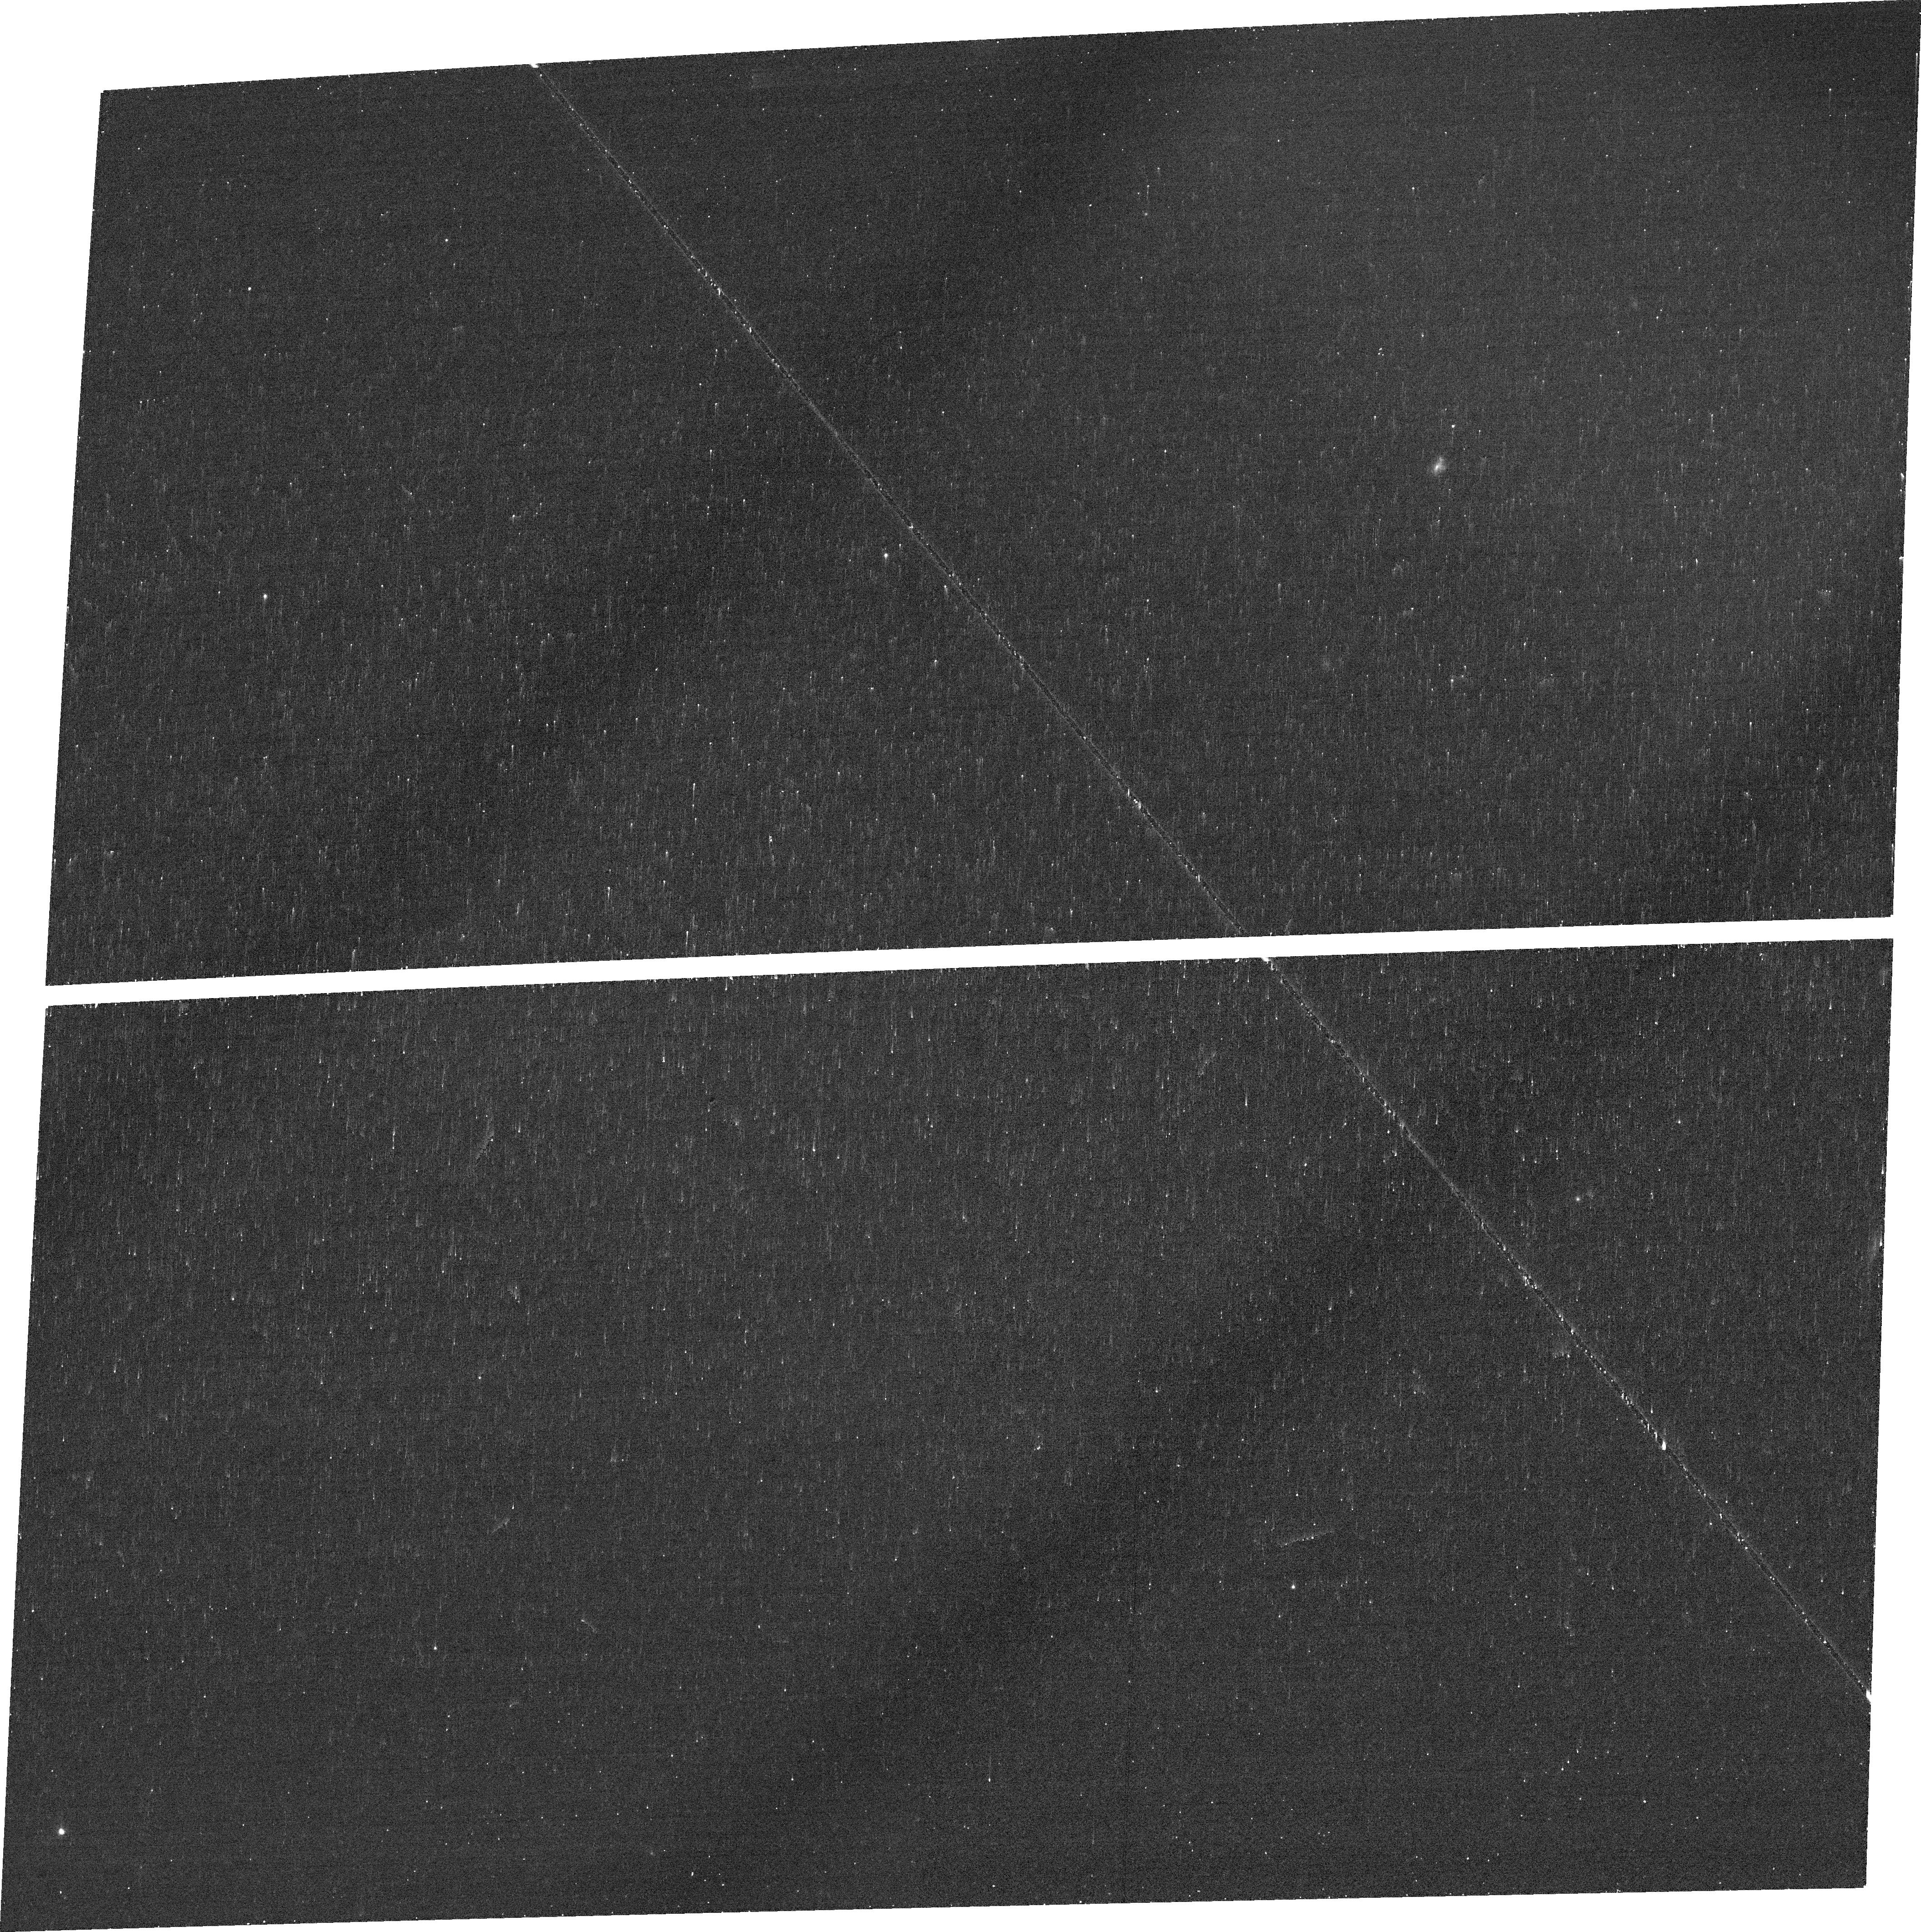
Target: J132937+573315. Instrument: ACS/WFC. Filter: FR656N. Exposure: 11 min. Observation ID: jfqc32010

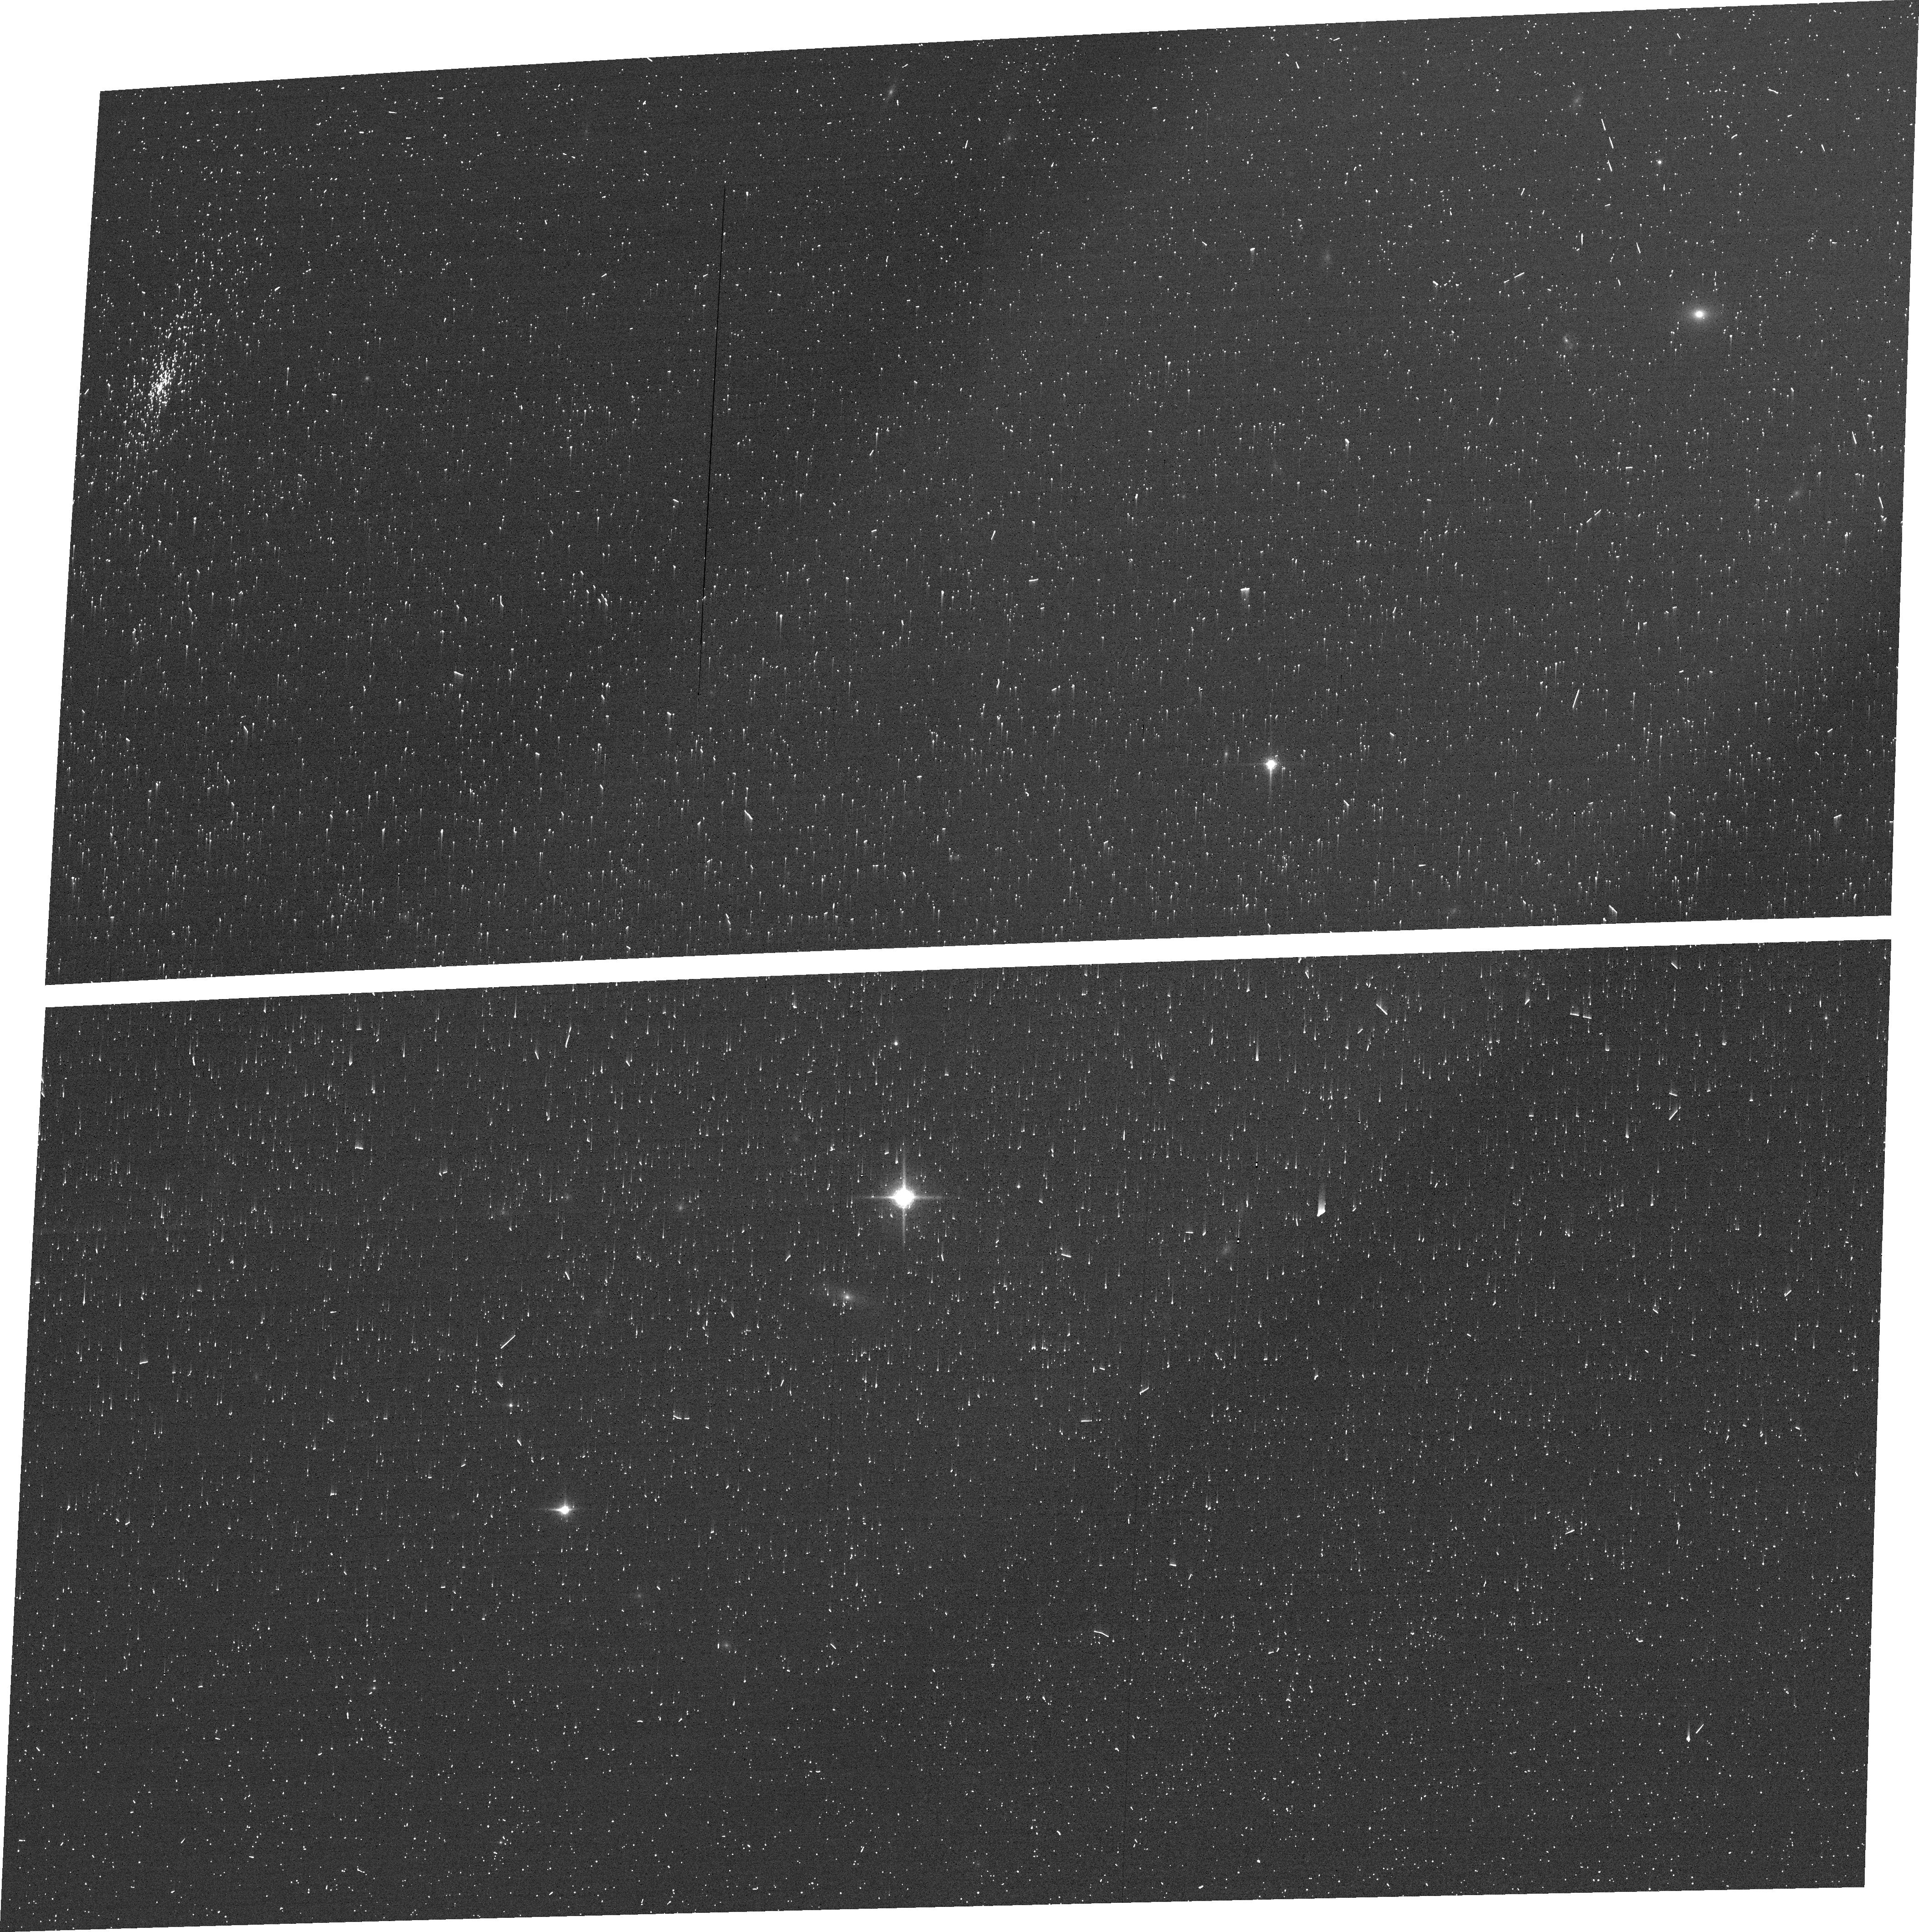
Target: J121915+453930. Instrument: ACS/WFC. Filter: FR853N. Exposure: 6 min. Observation ID: jfqc22020

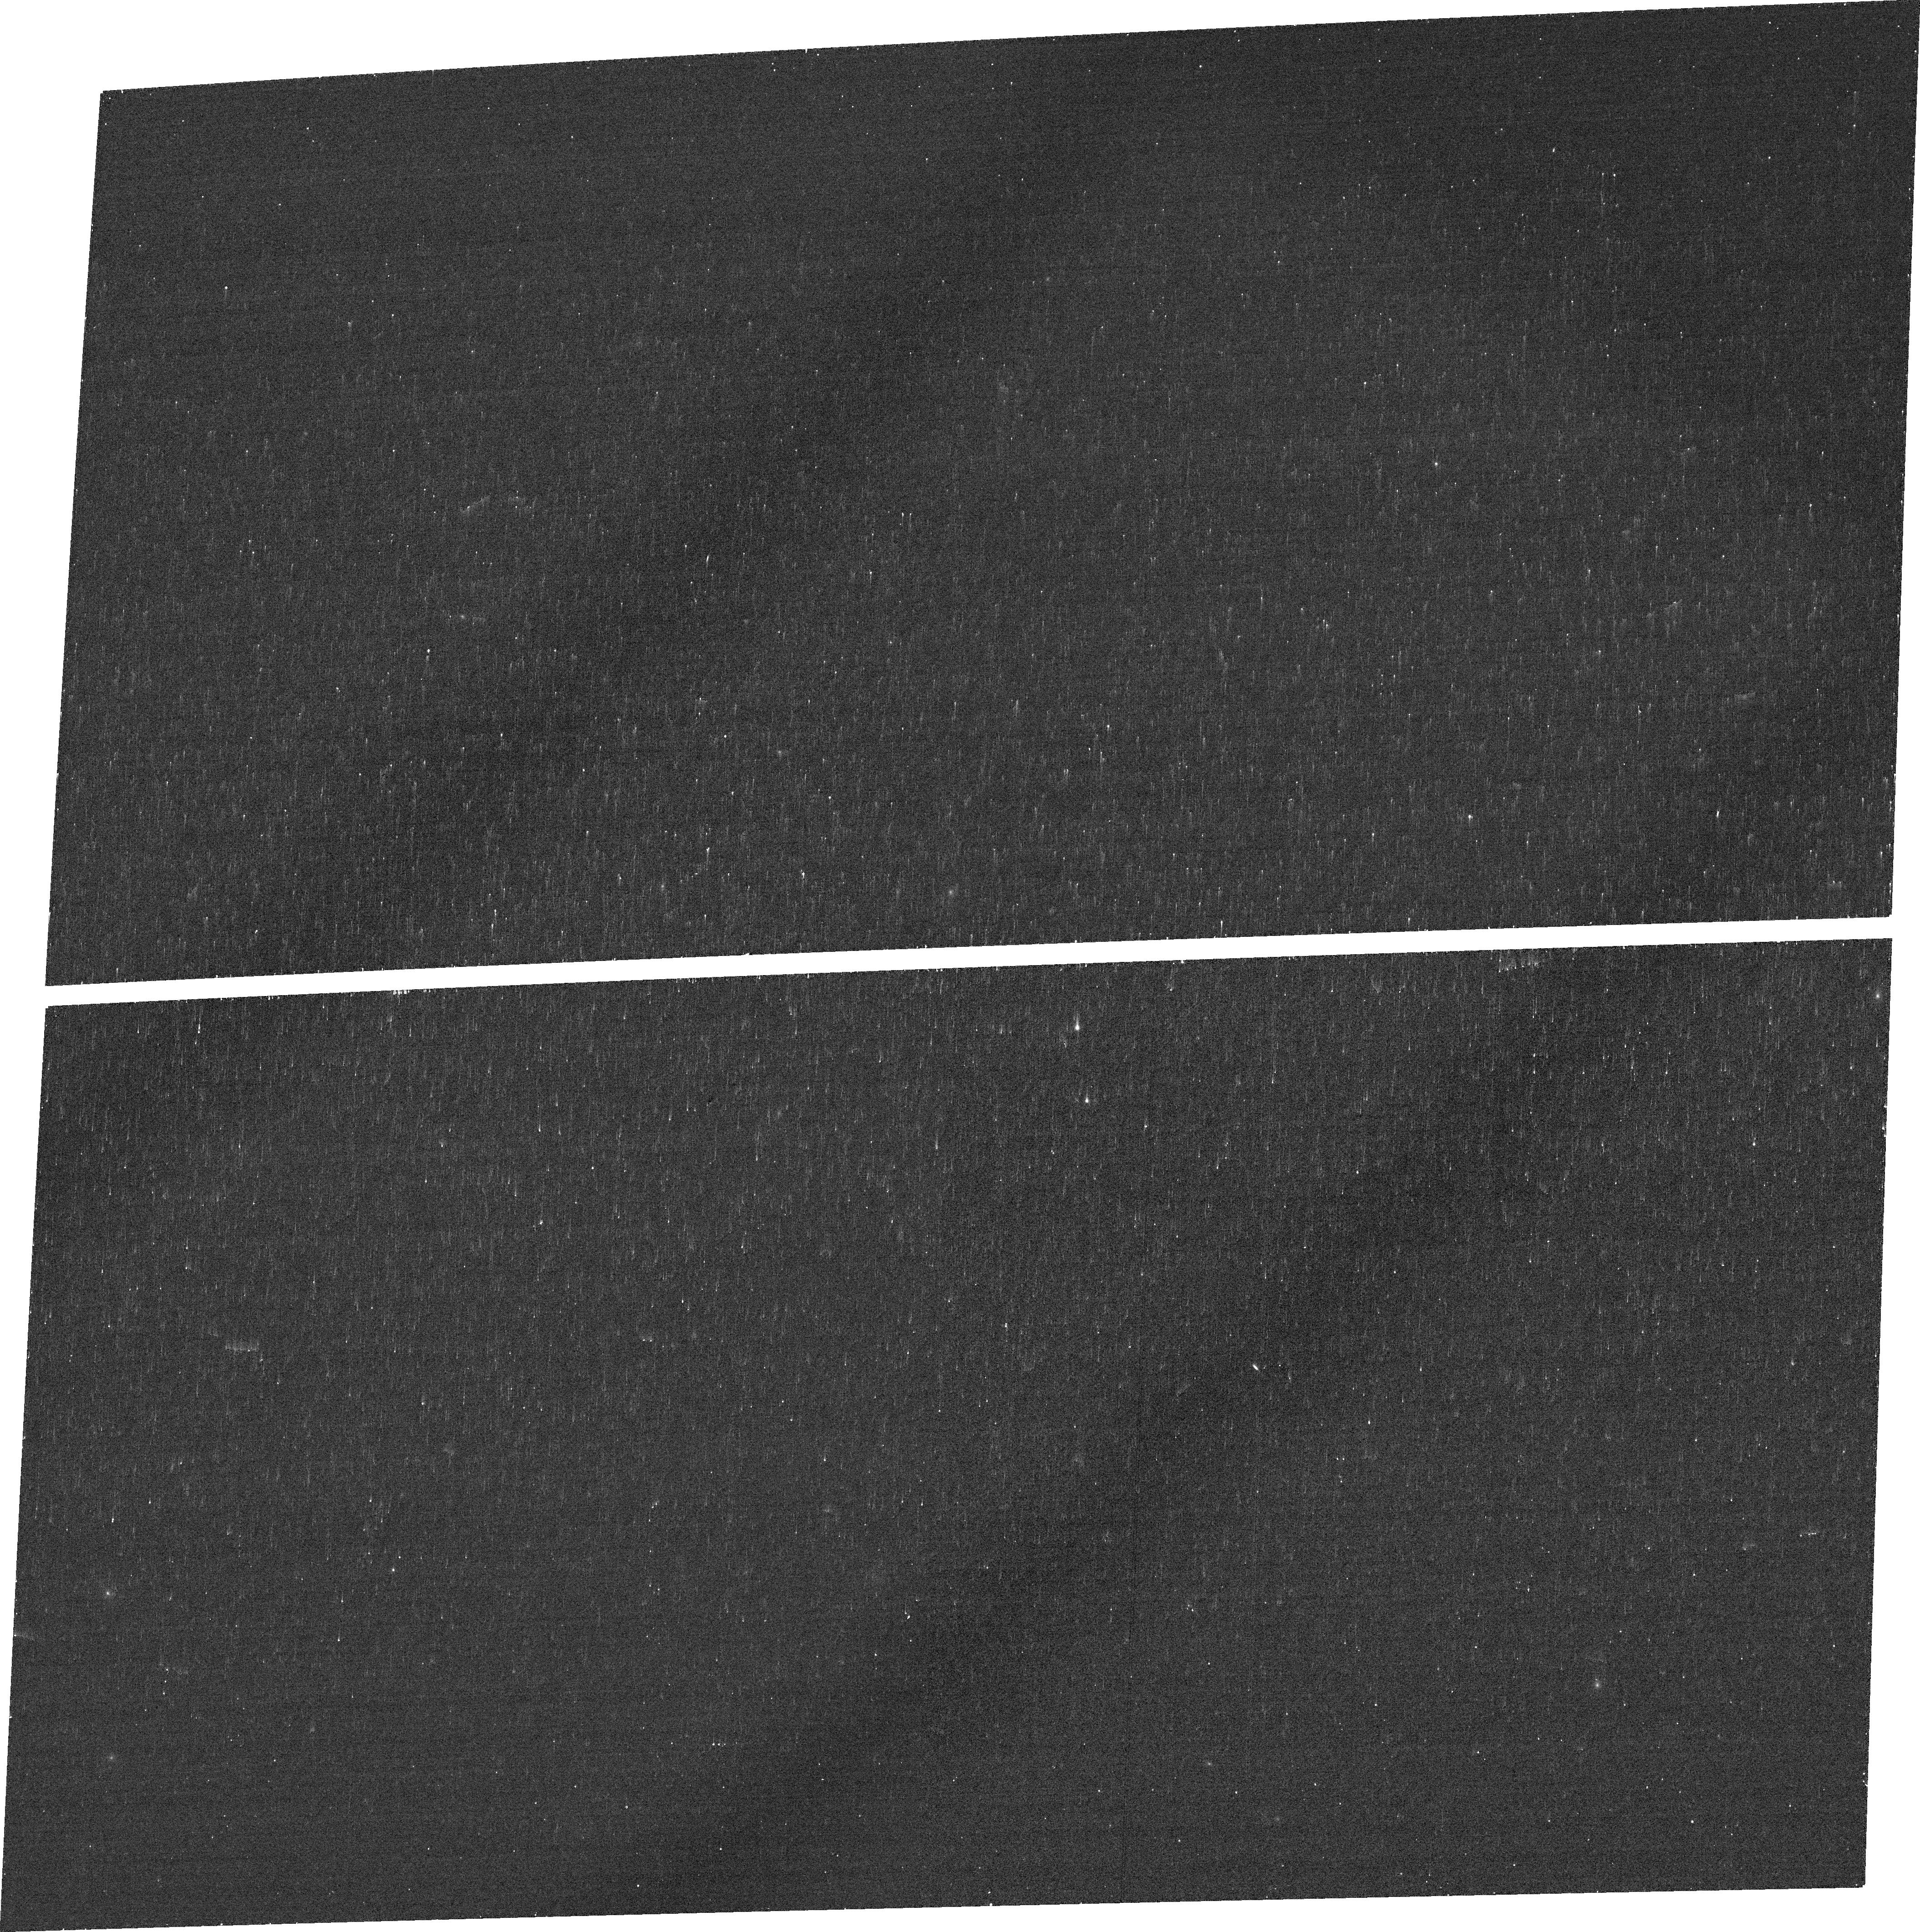
Target: J090918+392925. Instrument: ACS/WFC. Filter: FR656N. Exposure: 10 min. Observation ID: jfqc06010

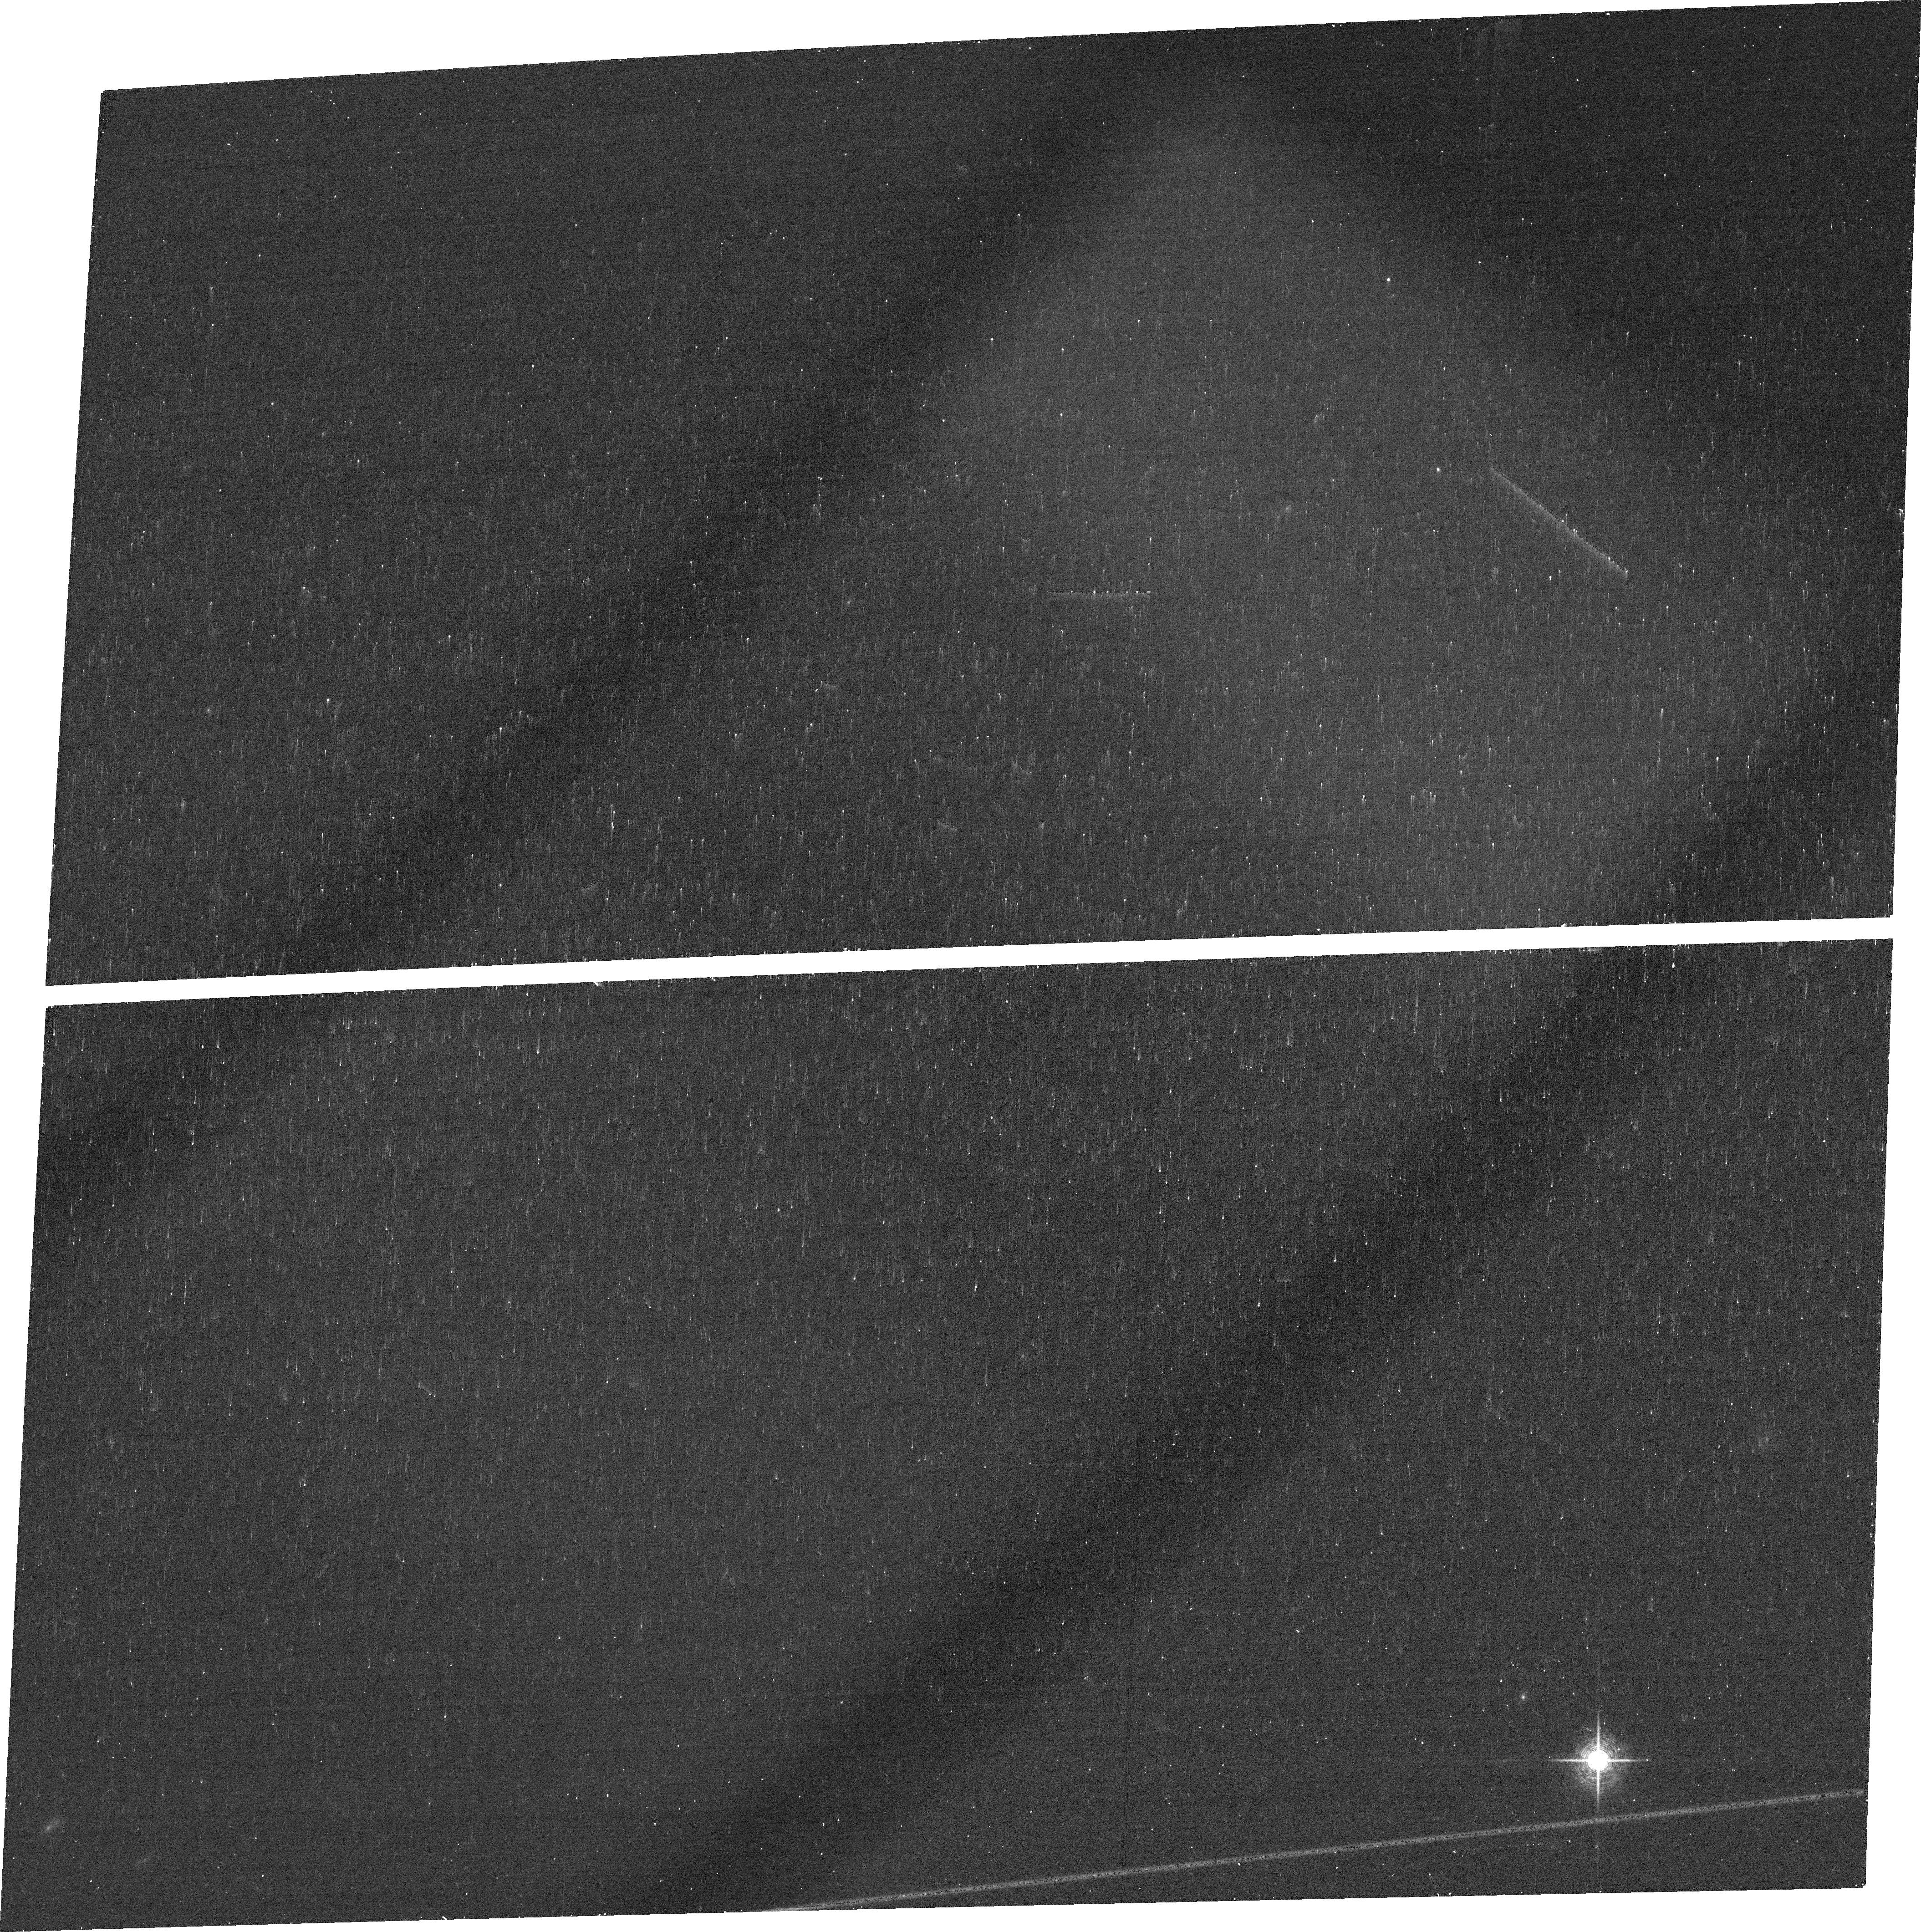
Target: J140333+612115. Instrument: ACS/WFC. Filter: FR656N. Exposure: 11 min. Observation ID: jfqc34010

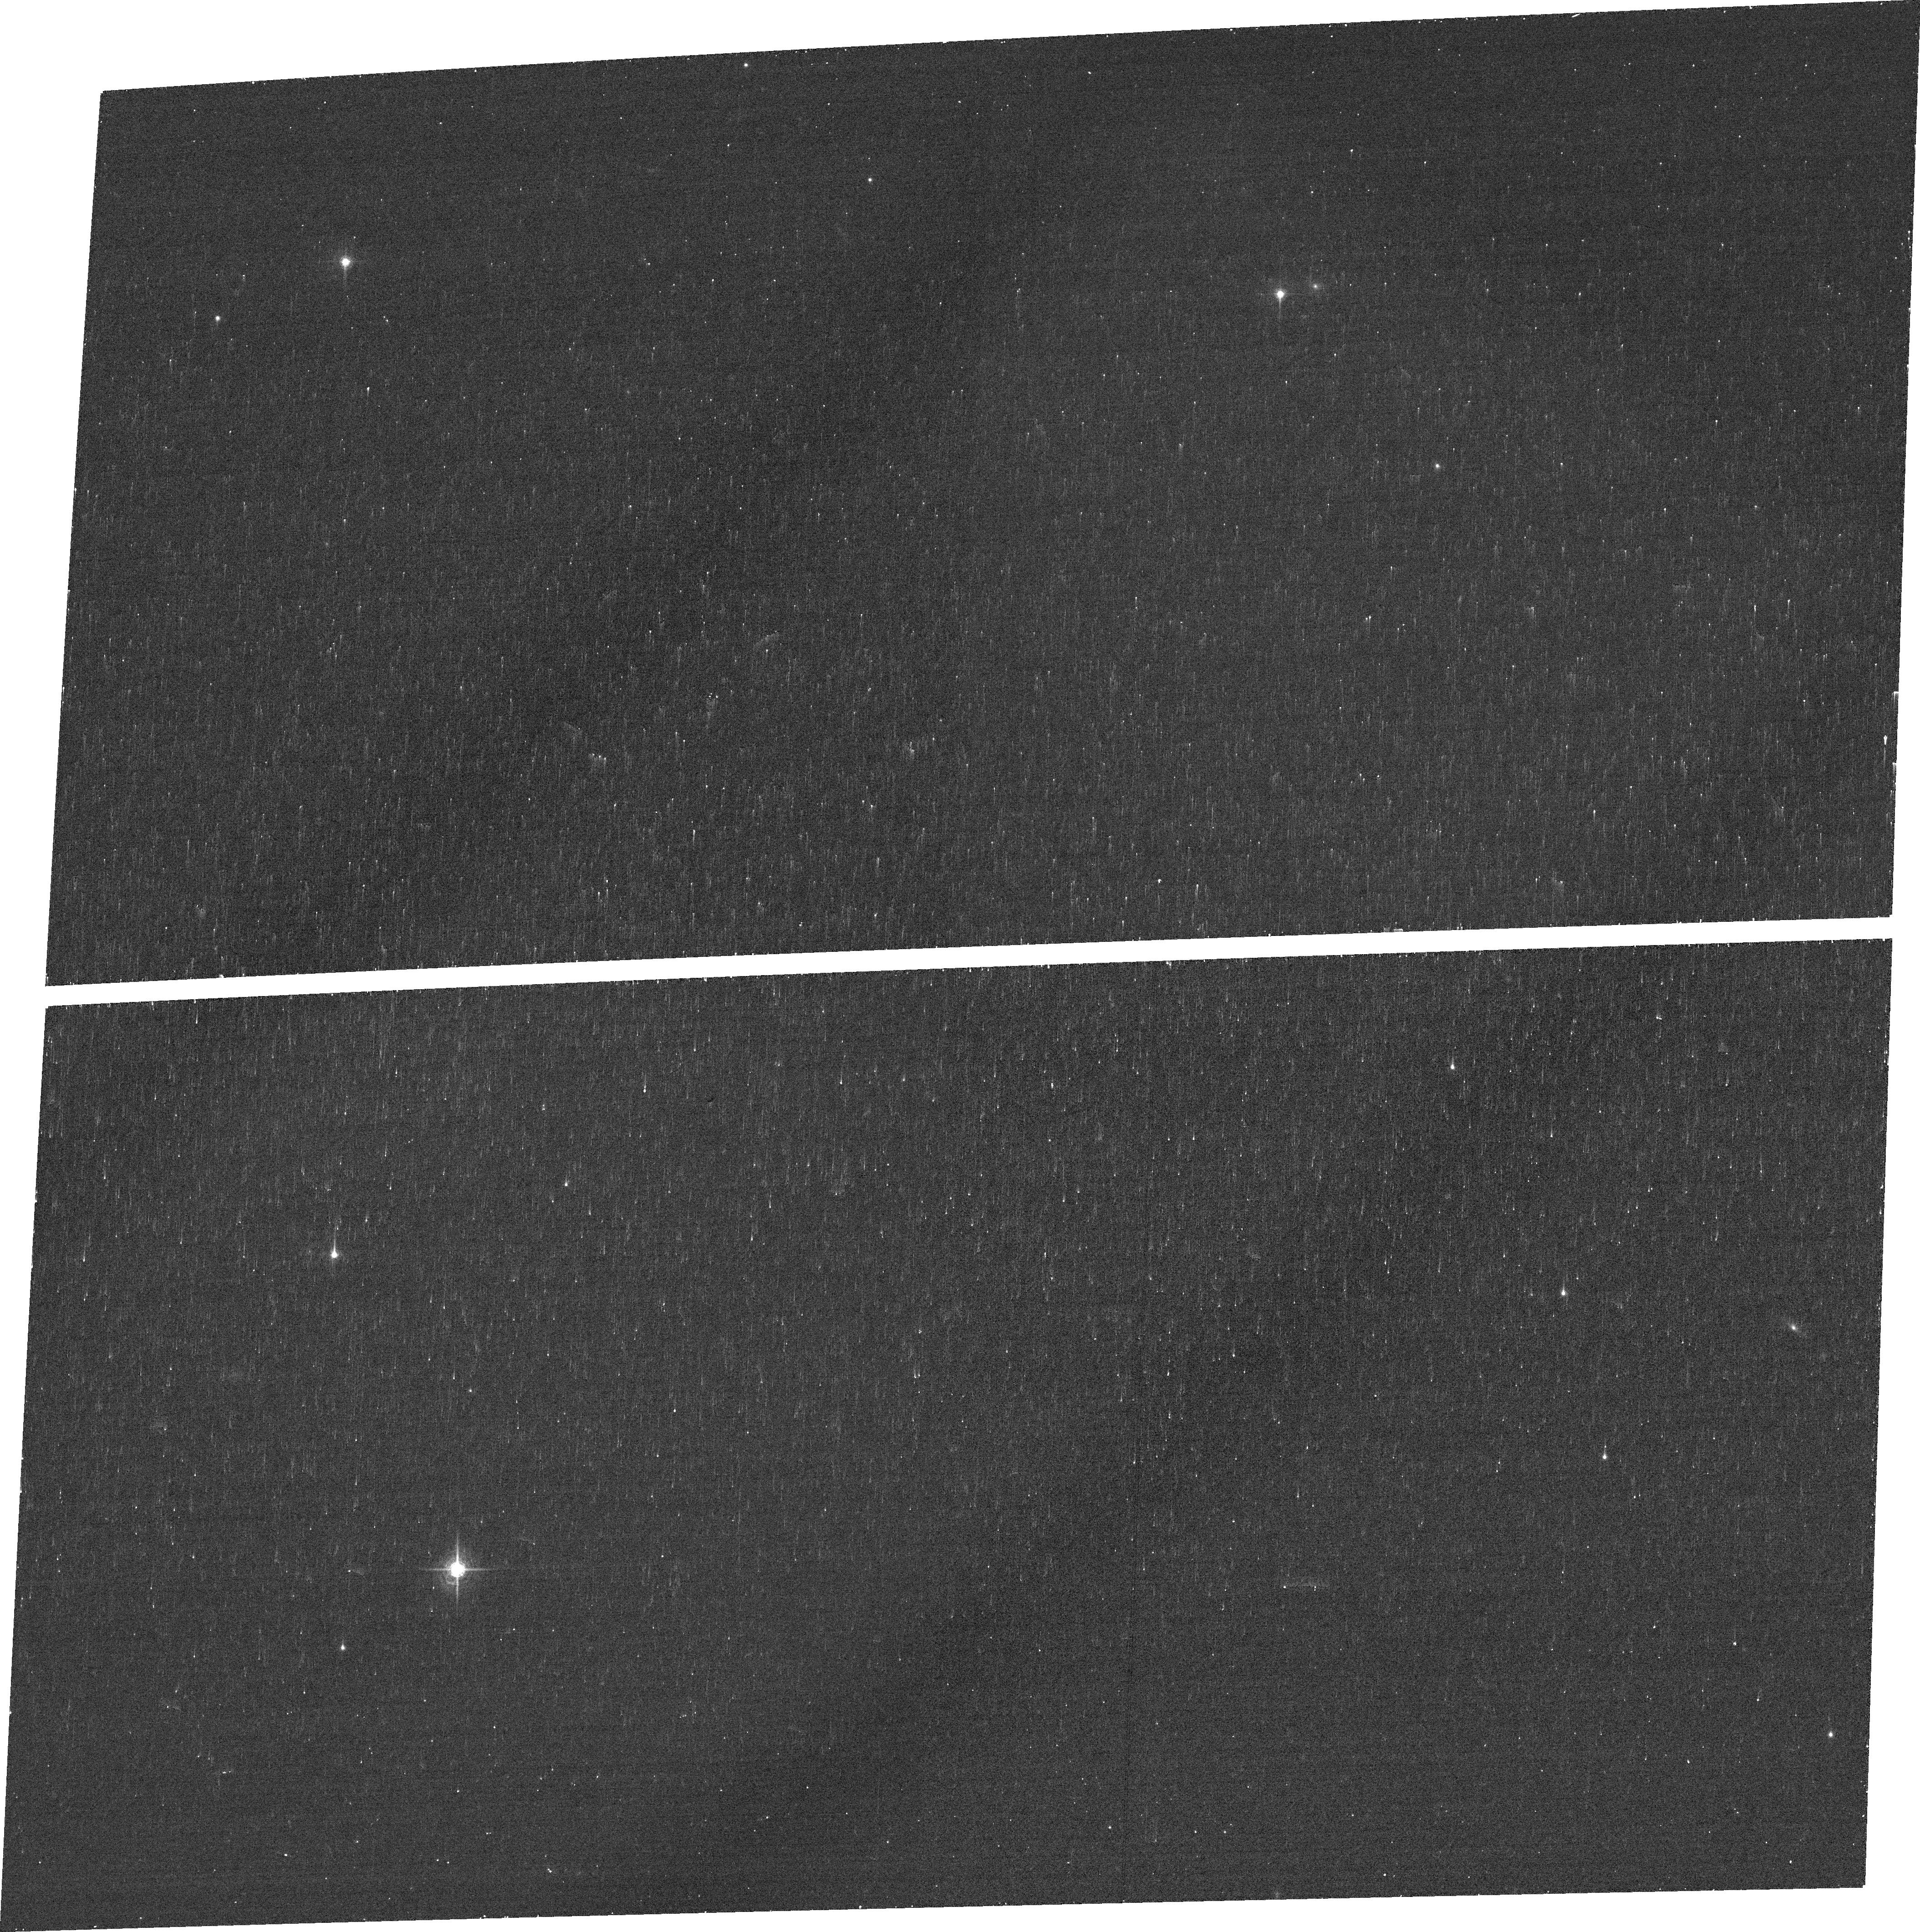
Target: J164607+313054. Instrument: ACS/WFC. Filter: FR656N. Exposure: 10 min. Observation ID: jfqc39010

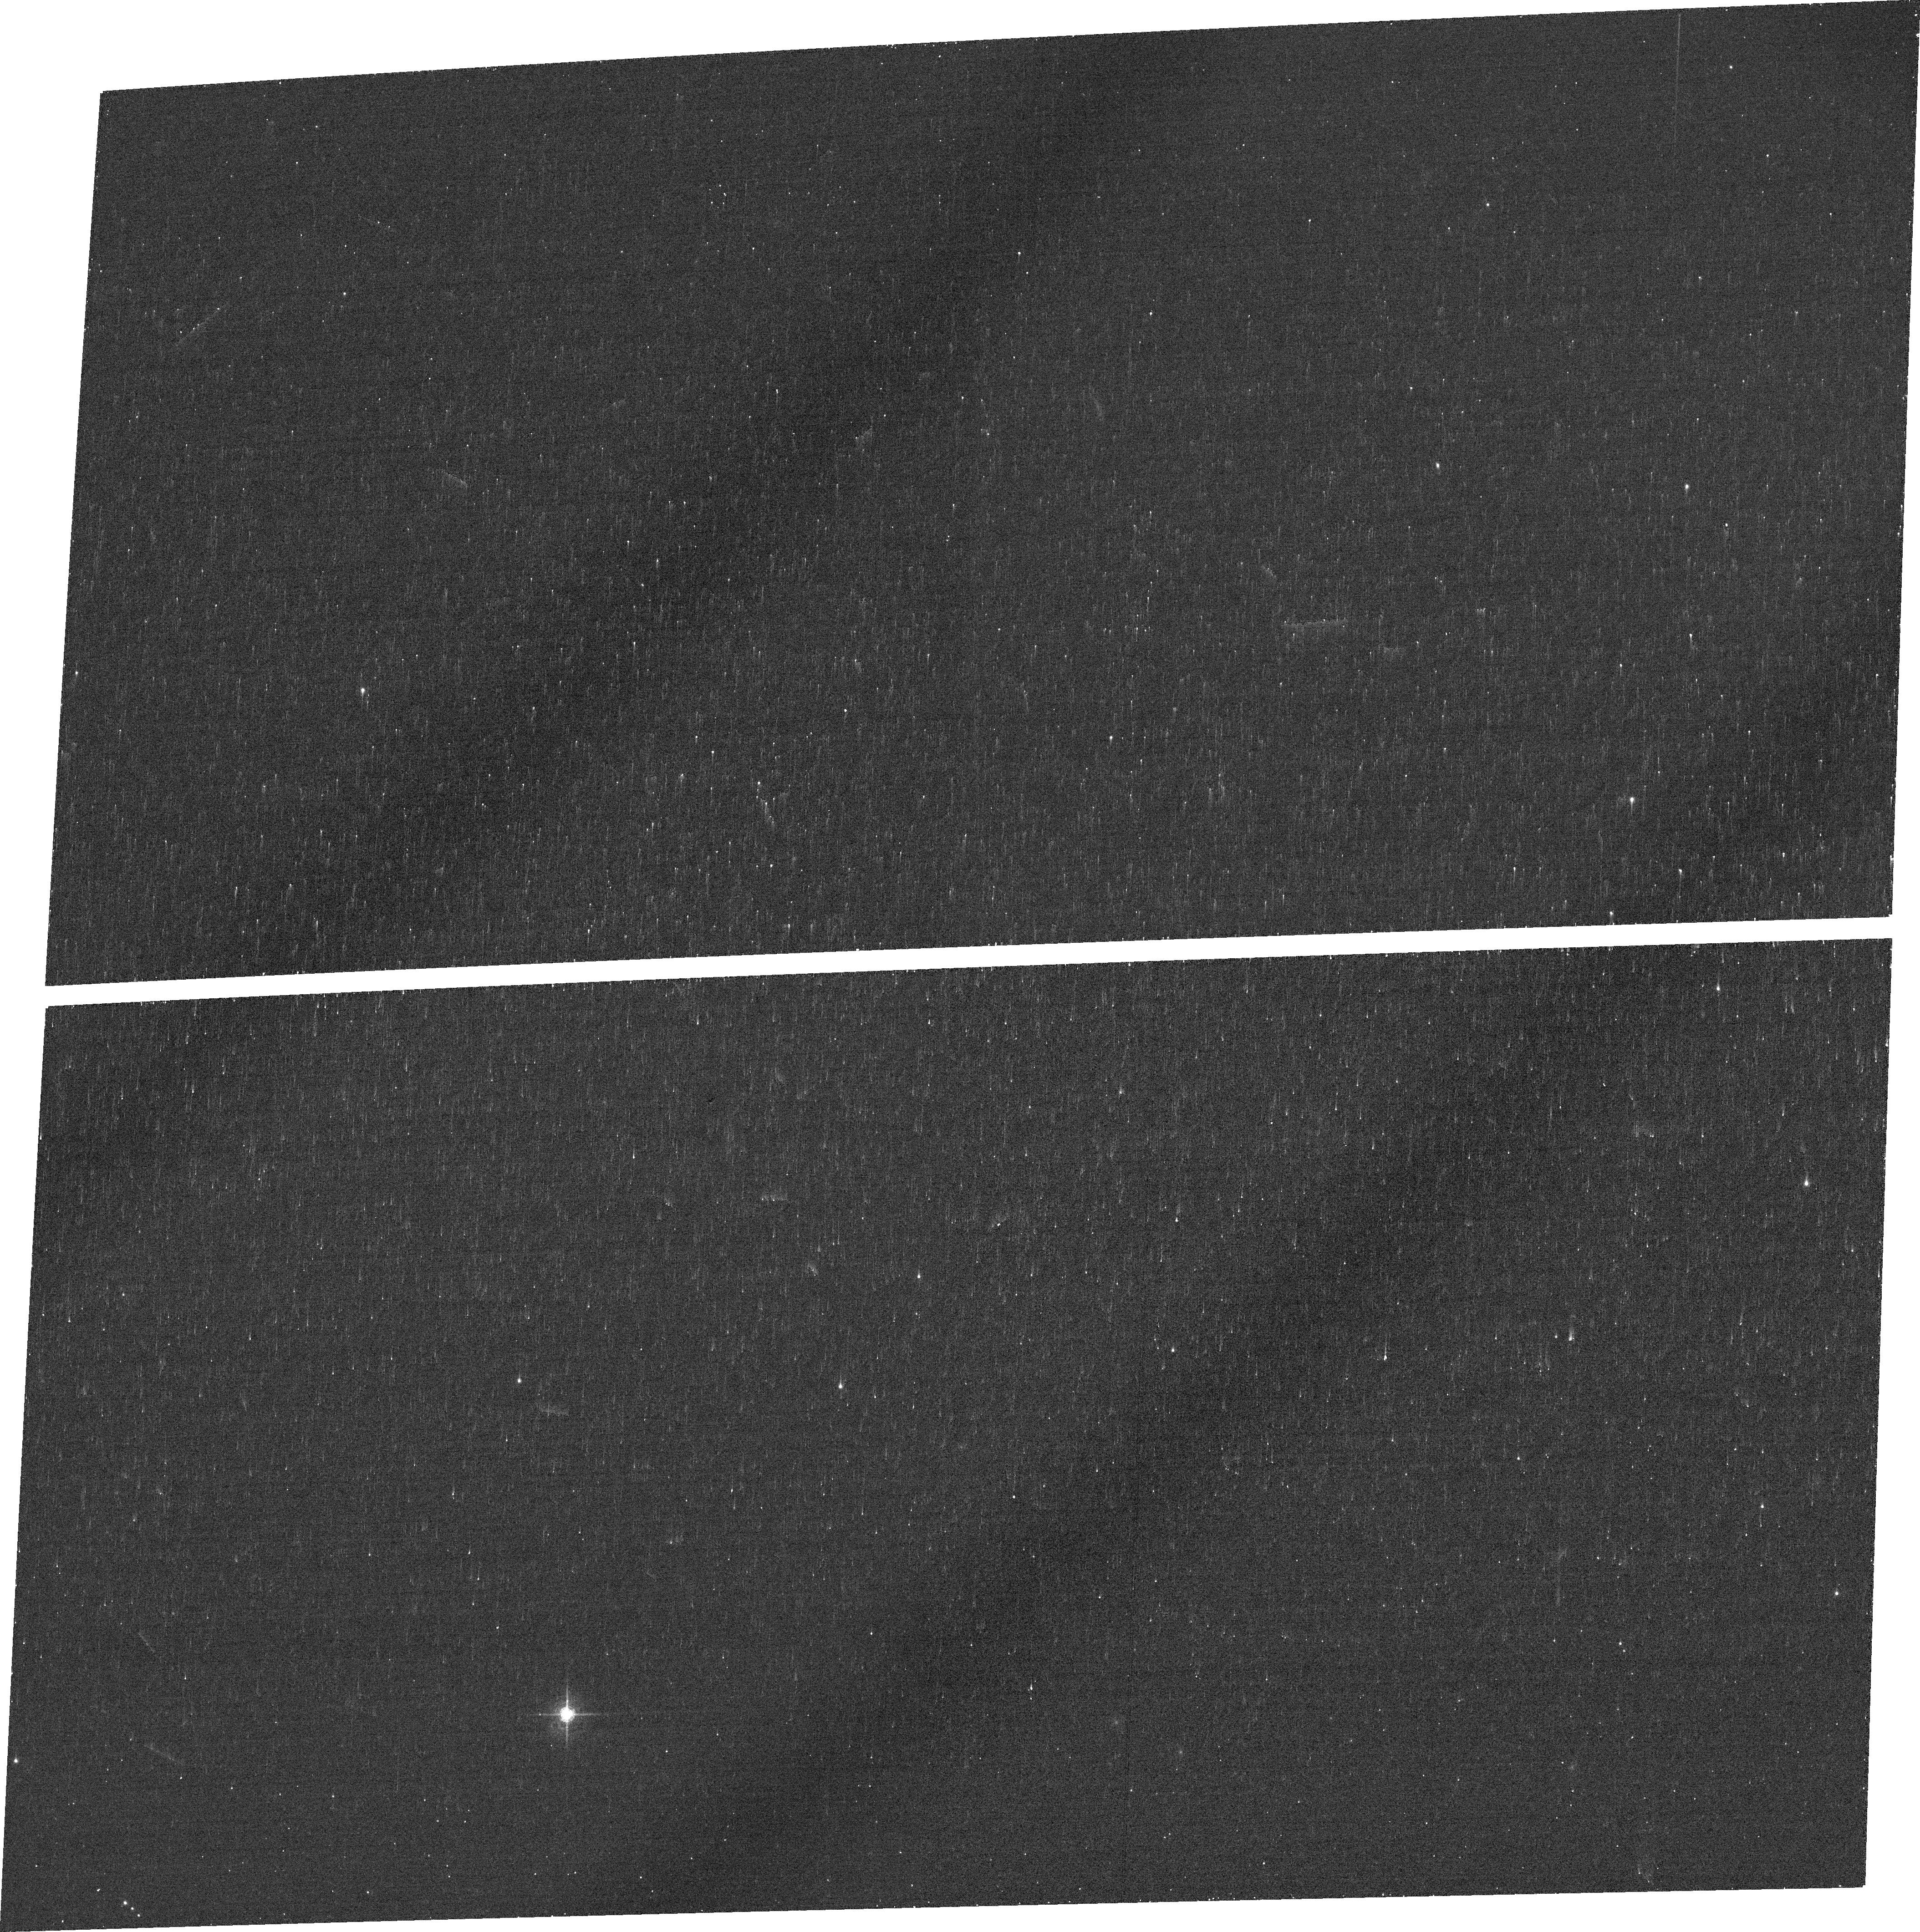
Target: J160437+081959. Instrument: ACS/WFC. Filter: FR656N. Exposure: 10 min. Observation ID: jfqc38010

Spatially resolving the conditions for ionizing radiation escape in galaxies (PI: Saldana-Lopez, Alberto)

One of the fundamental questions in cosmology is the origin and mechanisms responsible for the reionization of the Universe. However, models and observations struggle to provide a complete picture of the processes driving the escape of ionizing photons from galaxies. Surveys such as the Low Redshift Lyman Continuum Survey (LzLCS) have been able to characterize the properties of sources emitting Lyman continuum (LyC) radiation. But LzLCS only measures the ionizing output along single sightlines, incorporating scatter in the relations between the fraction of escaping ionizing photons (fesc) and physical properties of galaxies. Here we propose 40 orbits with HST ACS/WFC ramp filters to observed a statistical sample of 40 galaxies drawn from the LzLCS -the LaCOS sample- that has archival multi-wavelength imaging with HST. Our program, targeting H-alpha and H-beta emission, will allow us to build spatially resolved maps of dust obscuration and constrain the intrinsic ionizing luminosity of the star-forming regions. We will use this data in concert with publicly available Lyman alpha (Lya) imaging from LaCOS, to characterize the LyC escaping channels and to test the different modes of feedback and LyC escape. This study will yield the observational constraints needed for JWST to elucidate the conditions in which Reionization happened, and will have an unprecedented legacy value for observers and simulations, enabling studies about radiative transfer, star-formation, feedback and the Baryon Cycle in galaxies.